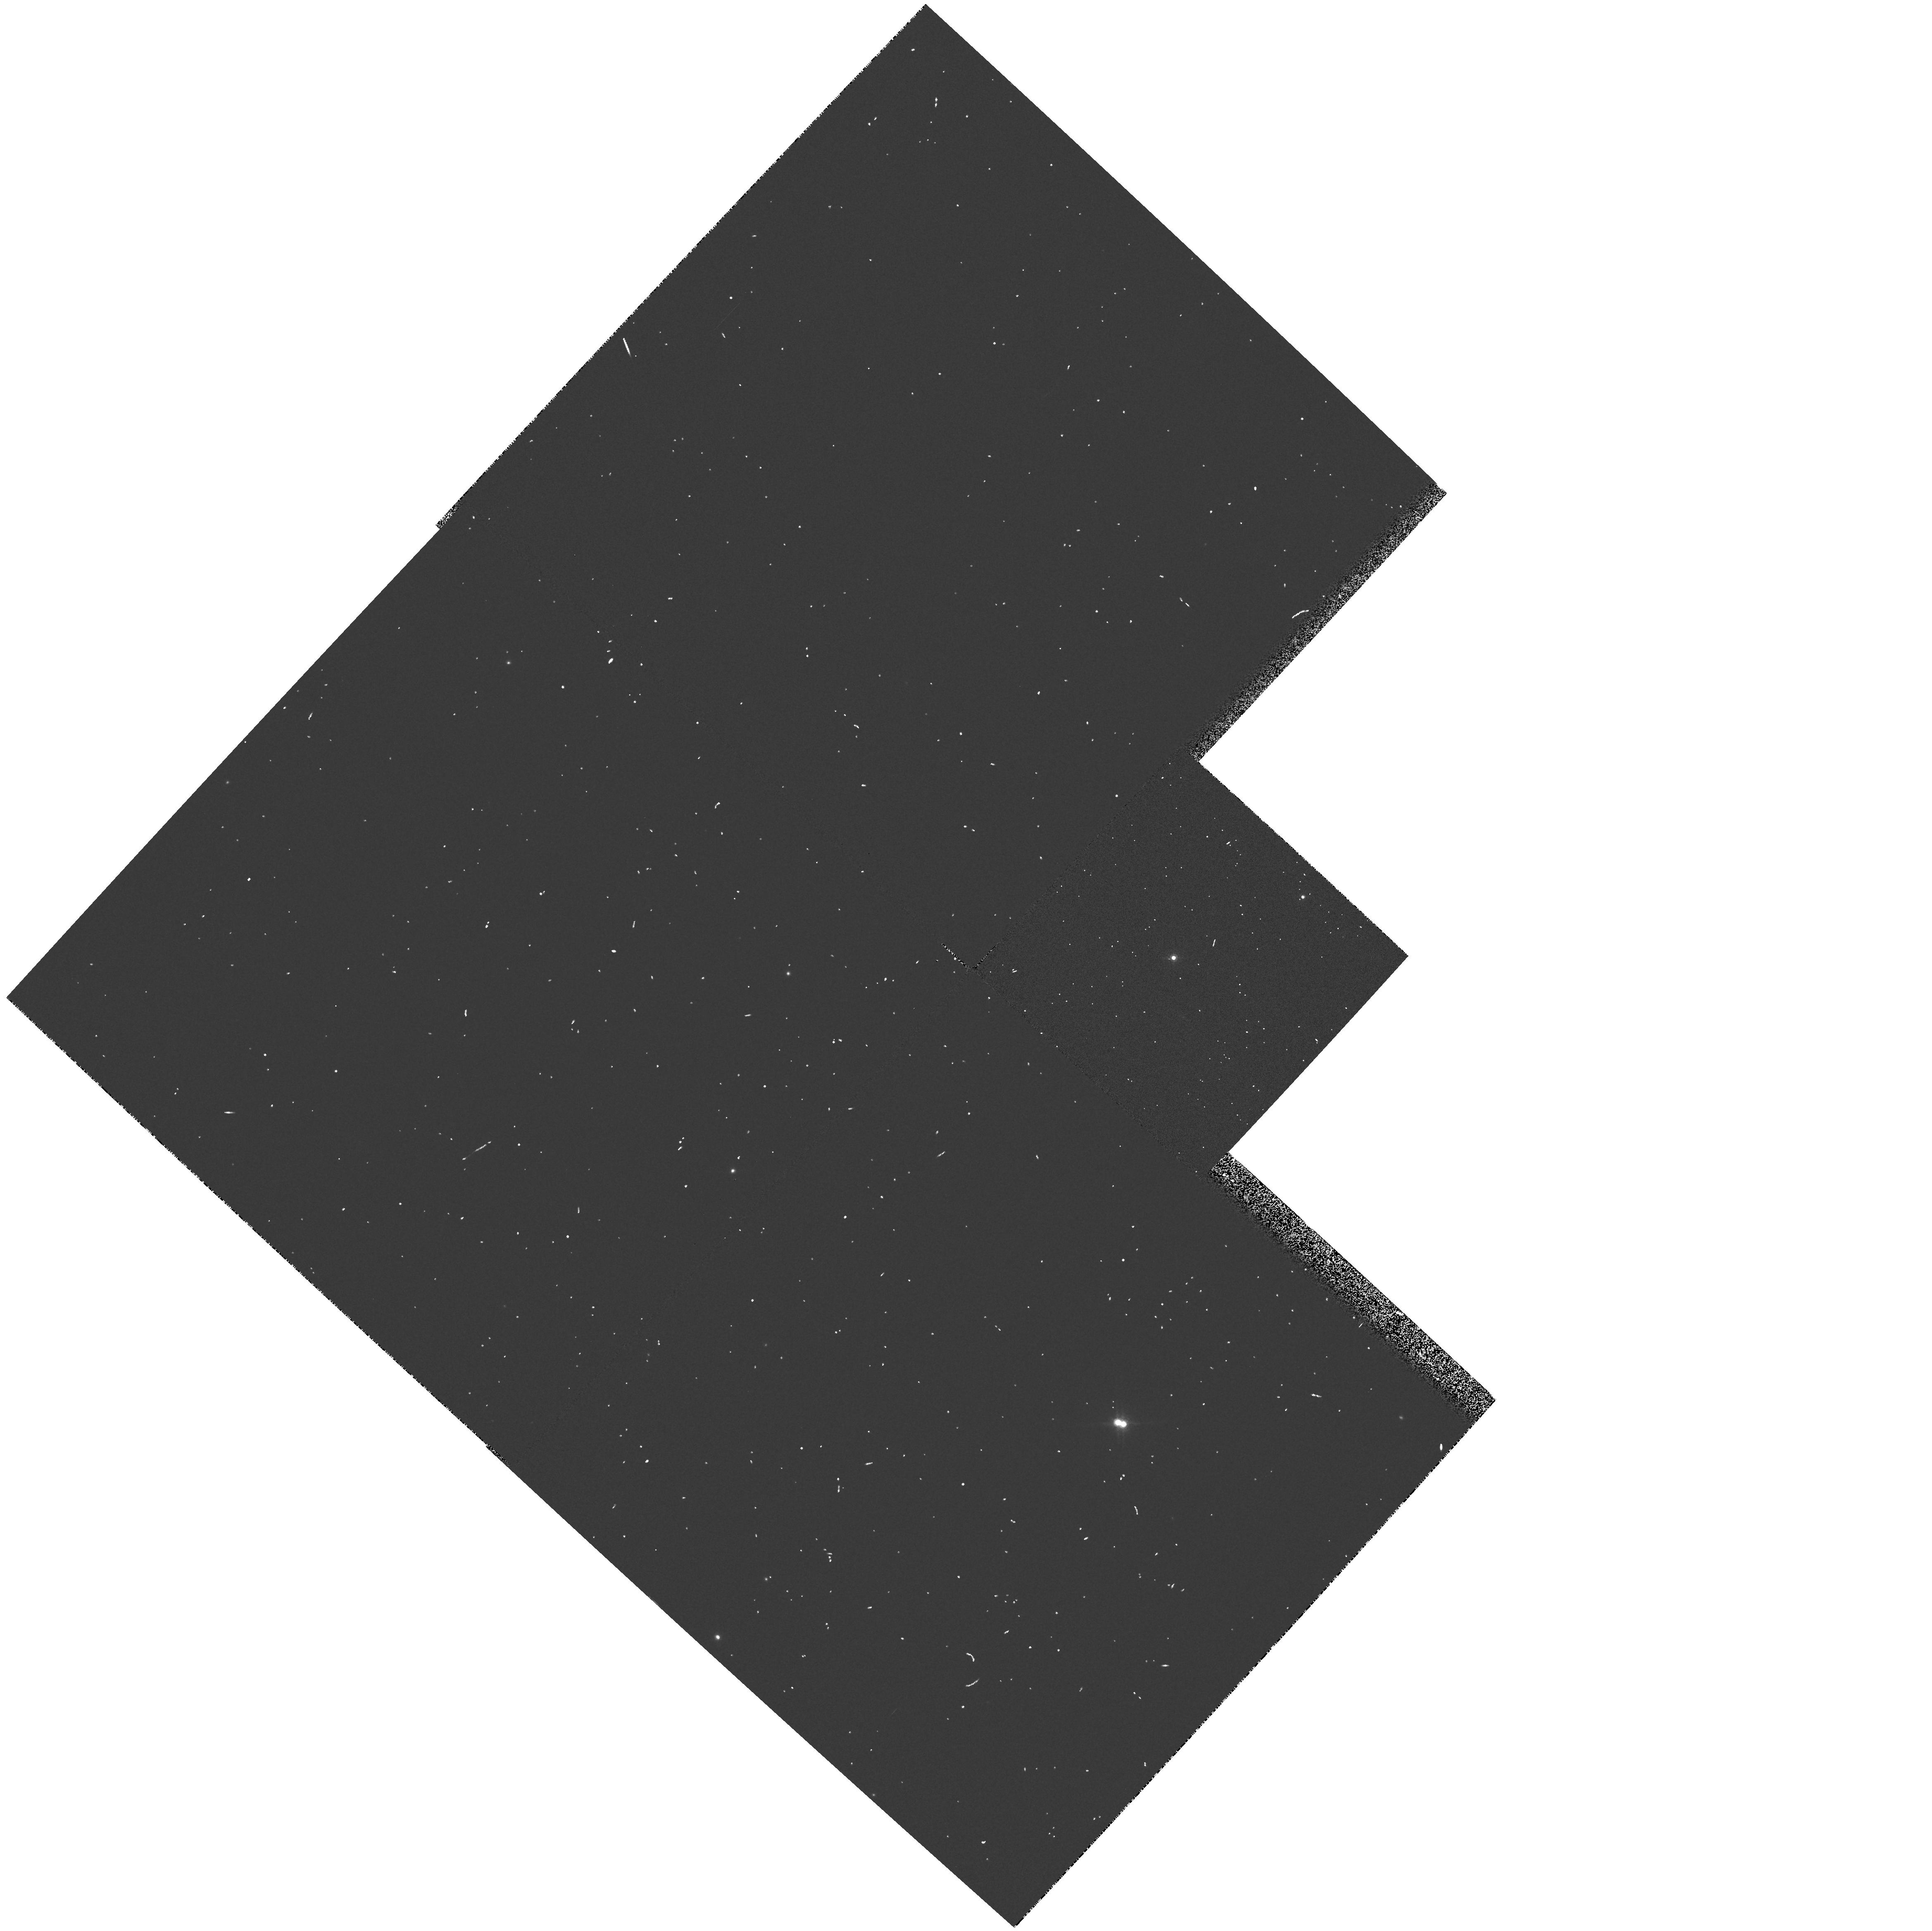
Target: RHY254. Instrument: WFPC2/PC. Filter: F850LP. Exposure: 1 min. Observation ID: hst_5353_0o_wfpc2_pc_f850lp_u2h20o

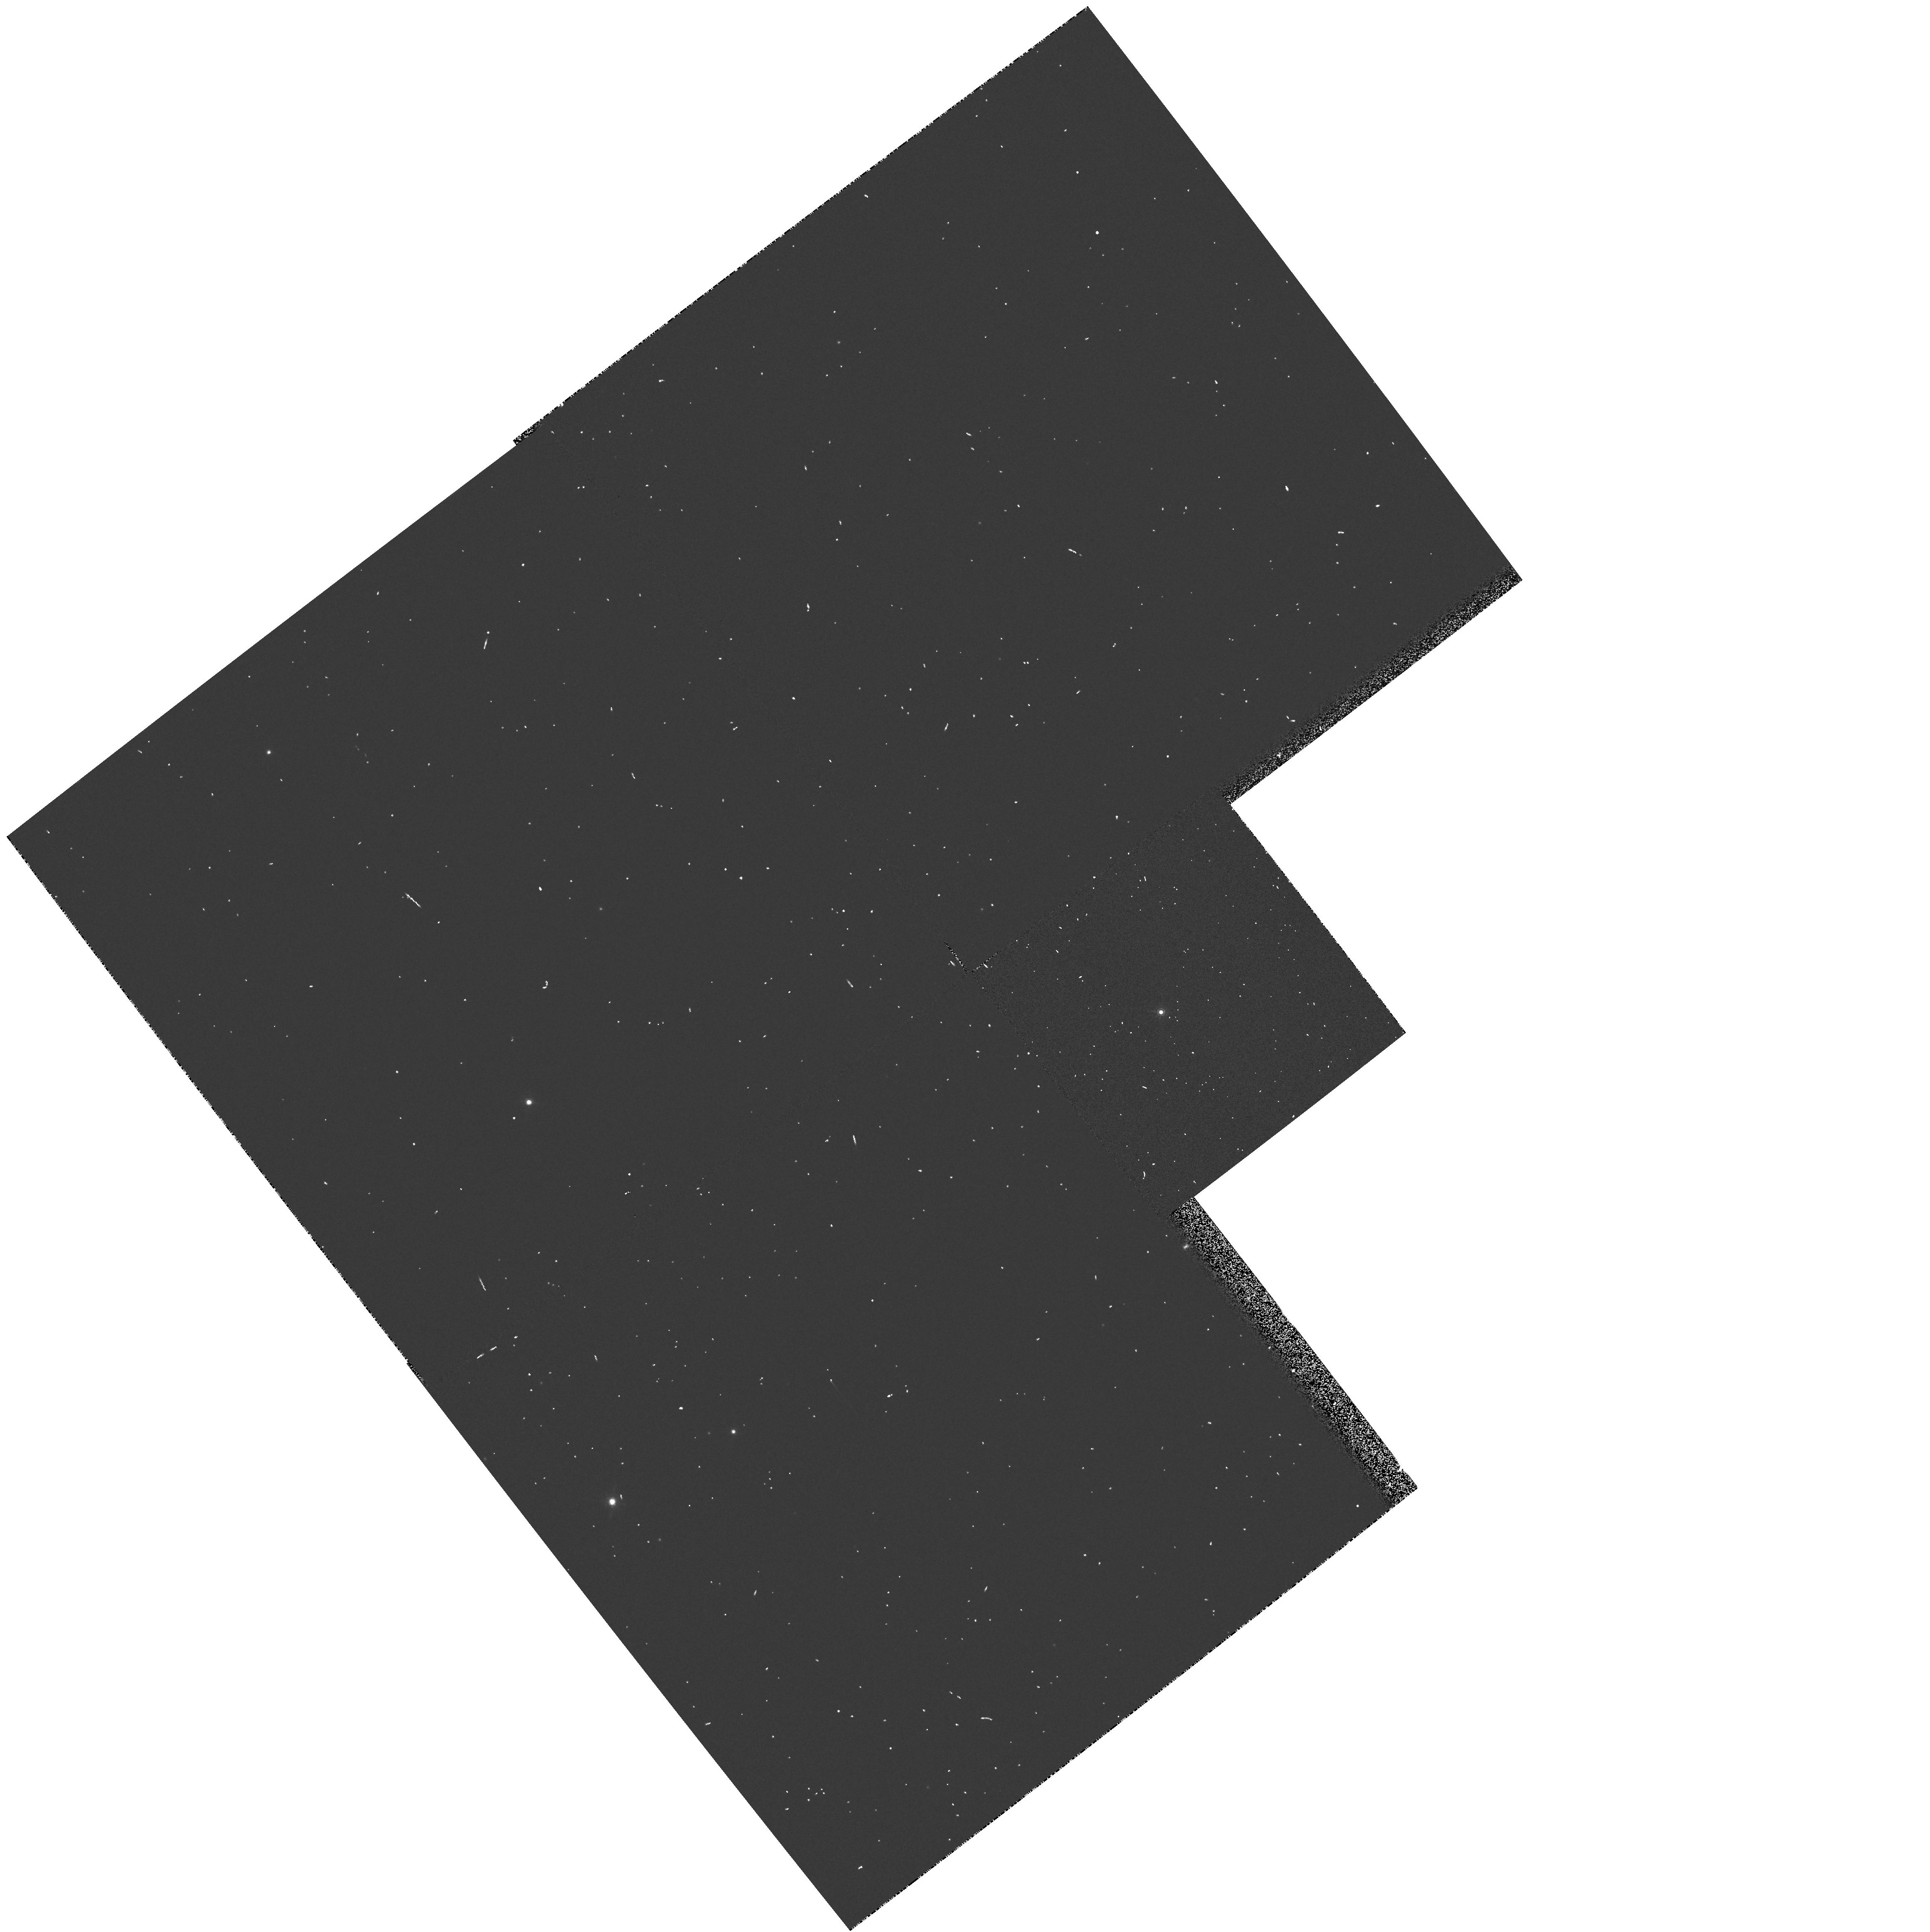
Target: RHY386. Instrument: WFPC2/PC. Filter: F850LP. Exposure: 1 min. Observation ID: hst_5353_0x_wfpc2_pc_f850lp_u2h20x

LOW-MASS BINARIES IN THE HYADES: CYCLE4 HIGH (PI: Reid, I. Neill)

We propose to conduct a SNAPSHOT survey of late-type M-dwarf (Mv > +12) members of the Hyades cluster. Our aim is to use the unparalleled resolution of Space Telescope to determine the fraction of binary/multiple systems amongst this complete, proper-motion selected sample. These observations, by concentrating on the lower-luminosity stars, offer the prospect of detecting cool, sub-stellar mass brown dwarfs, particularly given the relative youth of the Hyades. Based on Henry and McCarthy's survey of the 28 M-dwarf systems with 5.2 parsecs of the Sun, we expect an overall binary fraction of approximately 30 percent, of which more than half are expected to have major axes of at least 5 a.u. (0.1 arcsecond at the distance of the Hyades). We have tailored our exposure times to give 10,000 counts/pixel in the (potential) primary and we expect to be able to identify companions up to 5 magnitudes faint - corresponding to M(I) = 13.5 to 16.5.